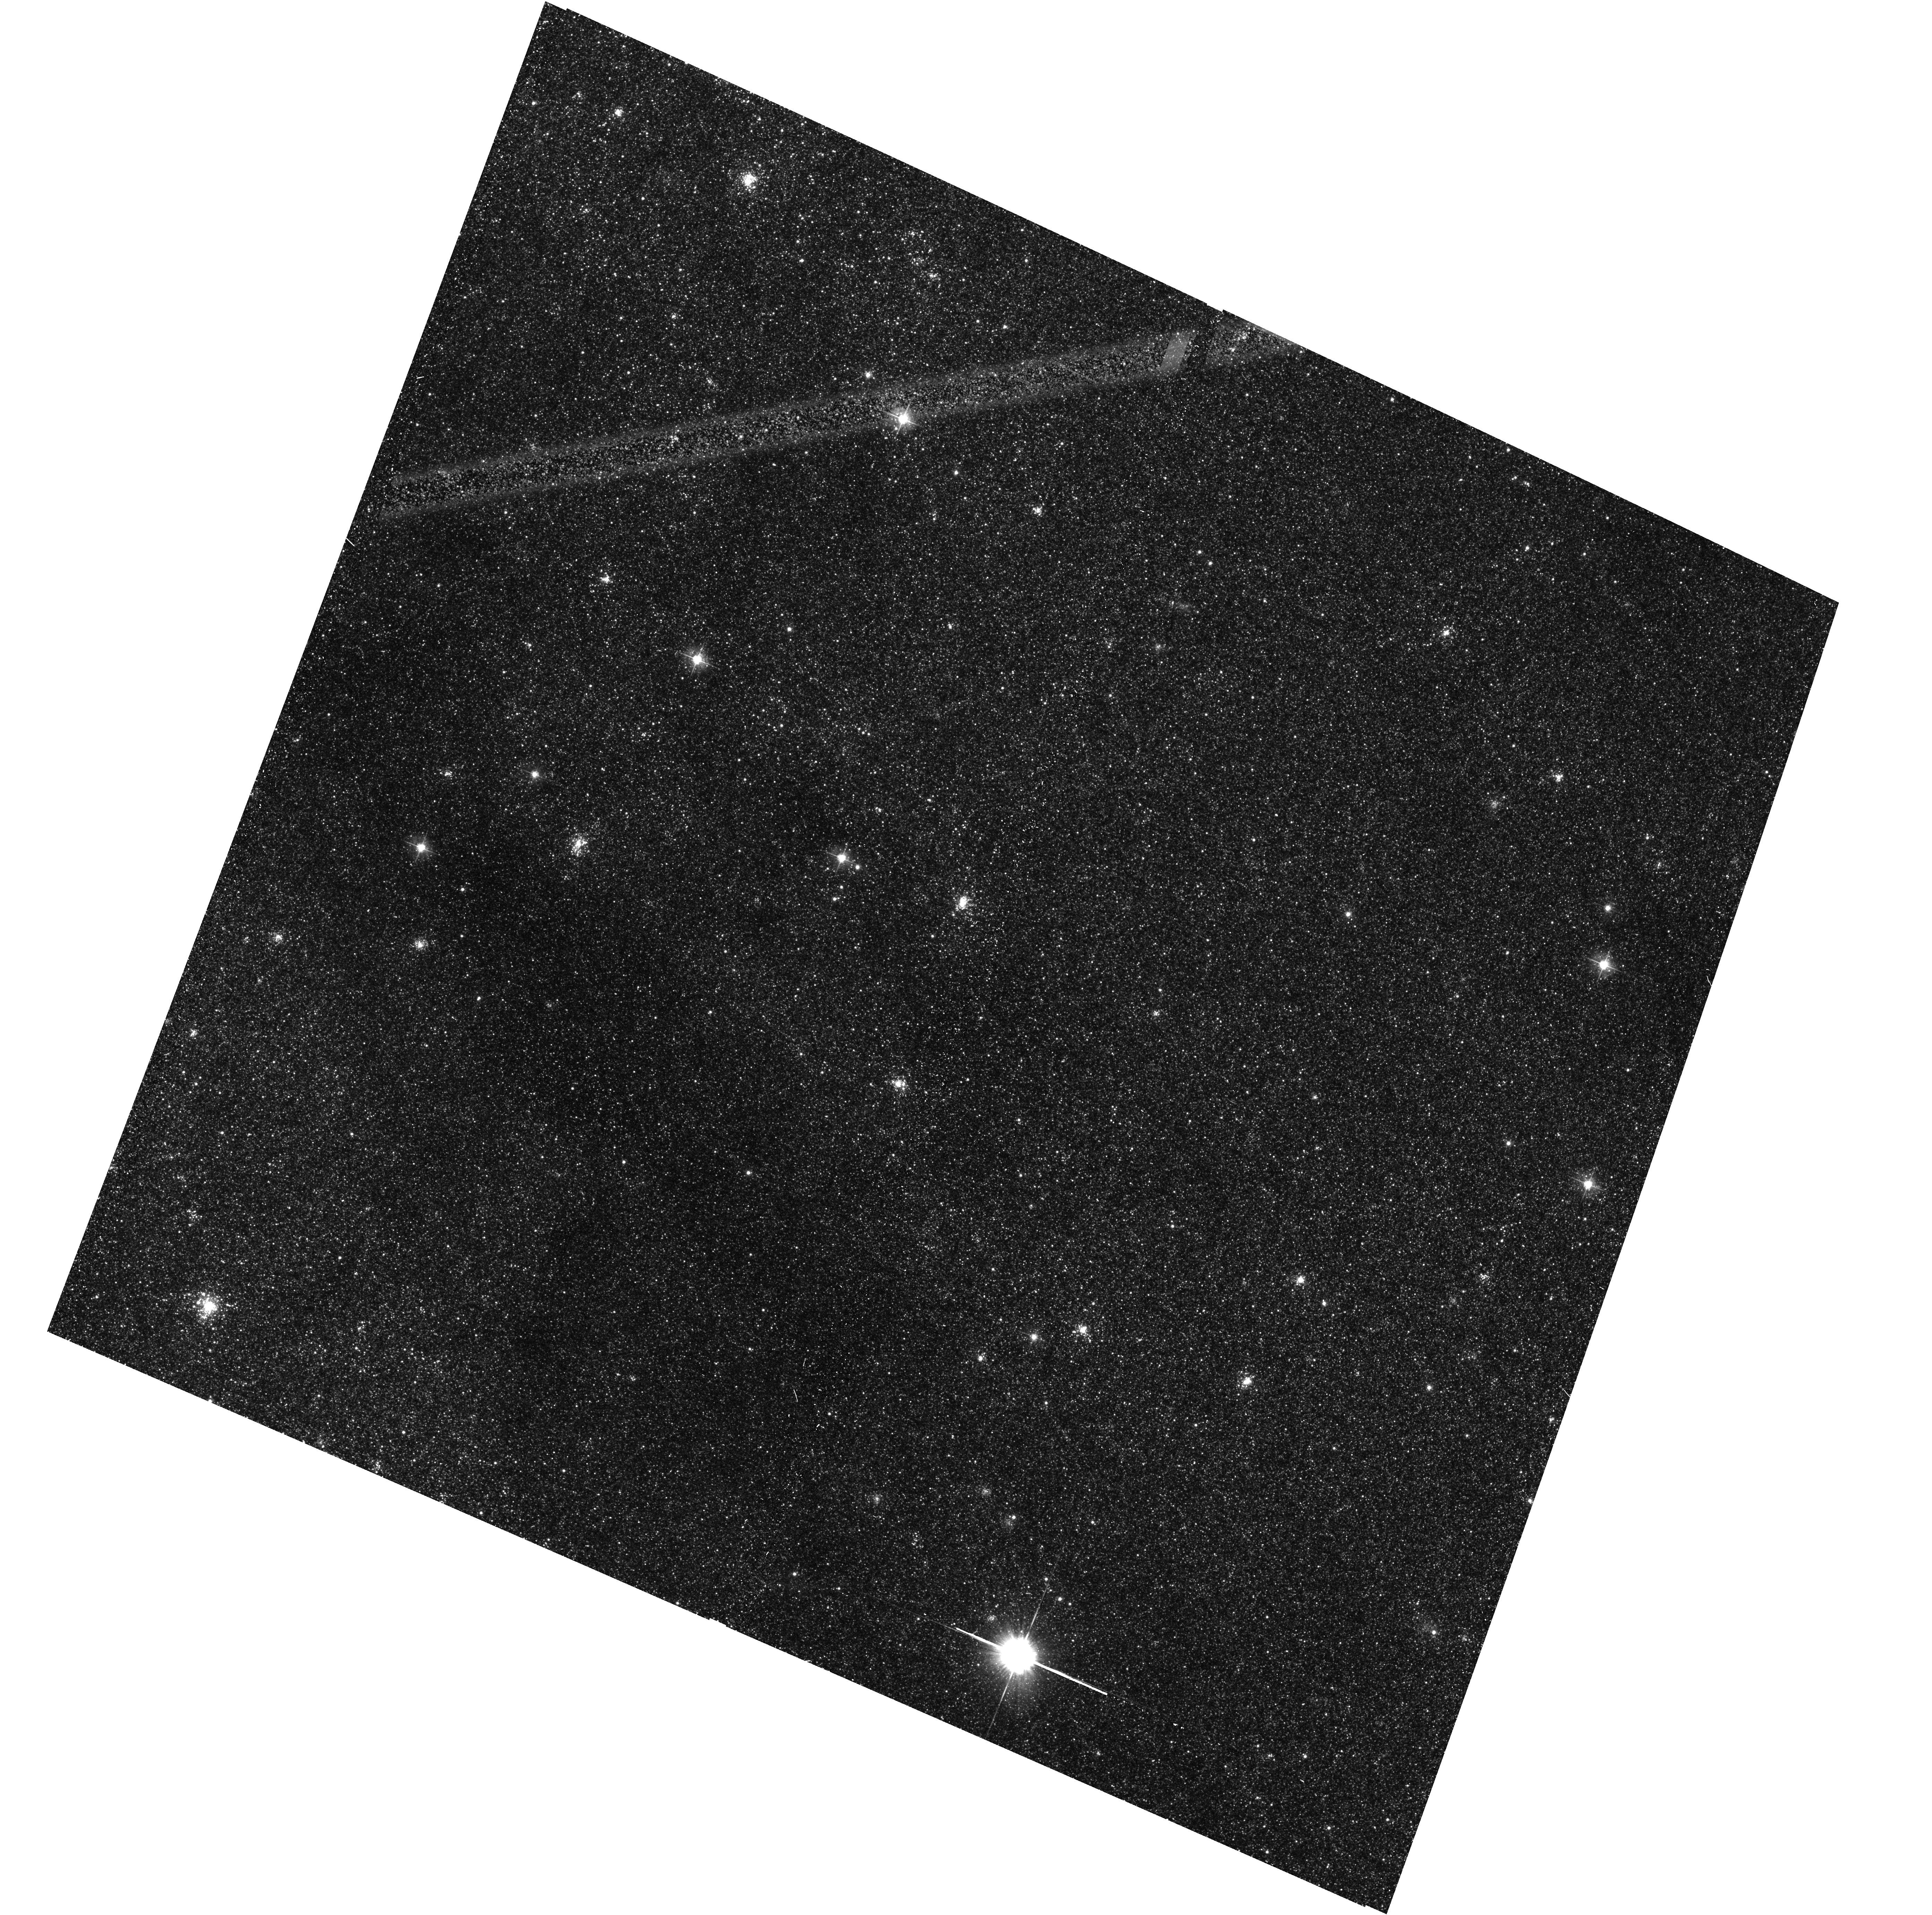
Target: M31-B35-F13-WFC
Instrument: ACS/WFC
Filter: F475W
Exposure: 15 min
Observation ID: hst_16800_30_acs_wfc_f475w_jepv30

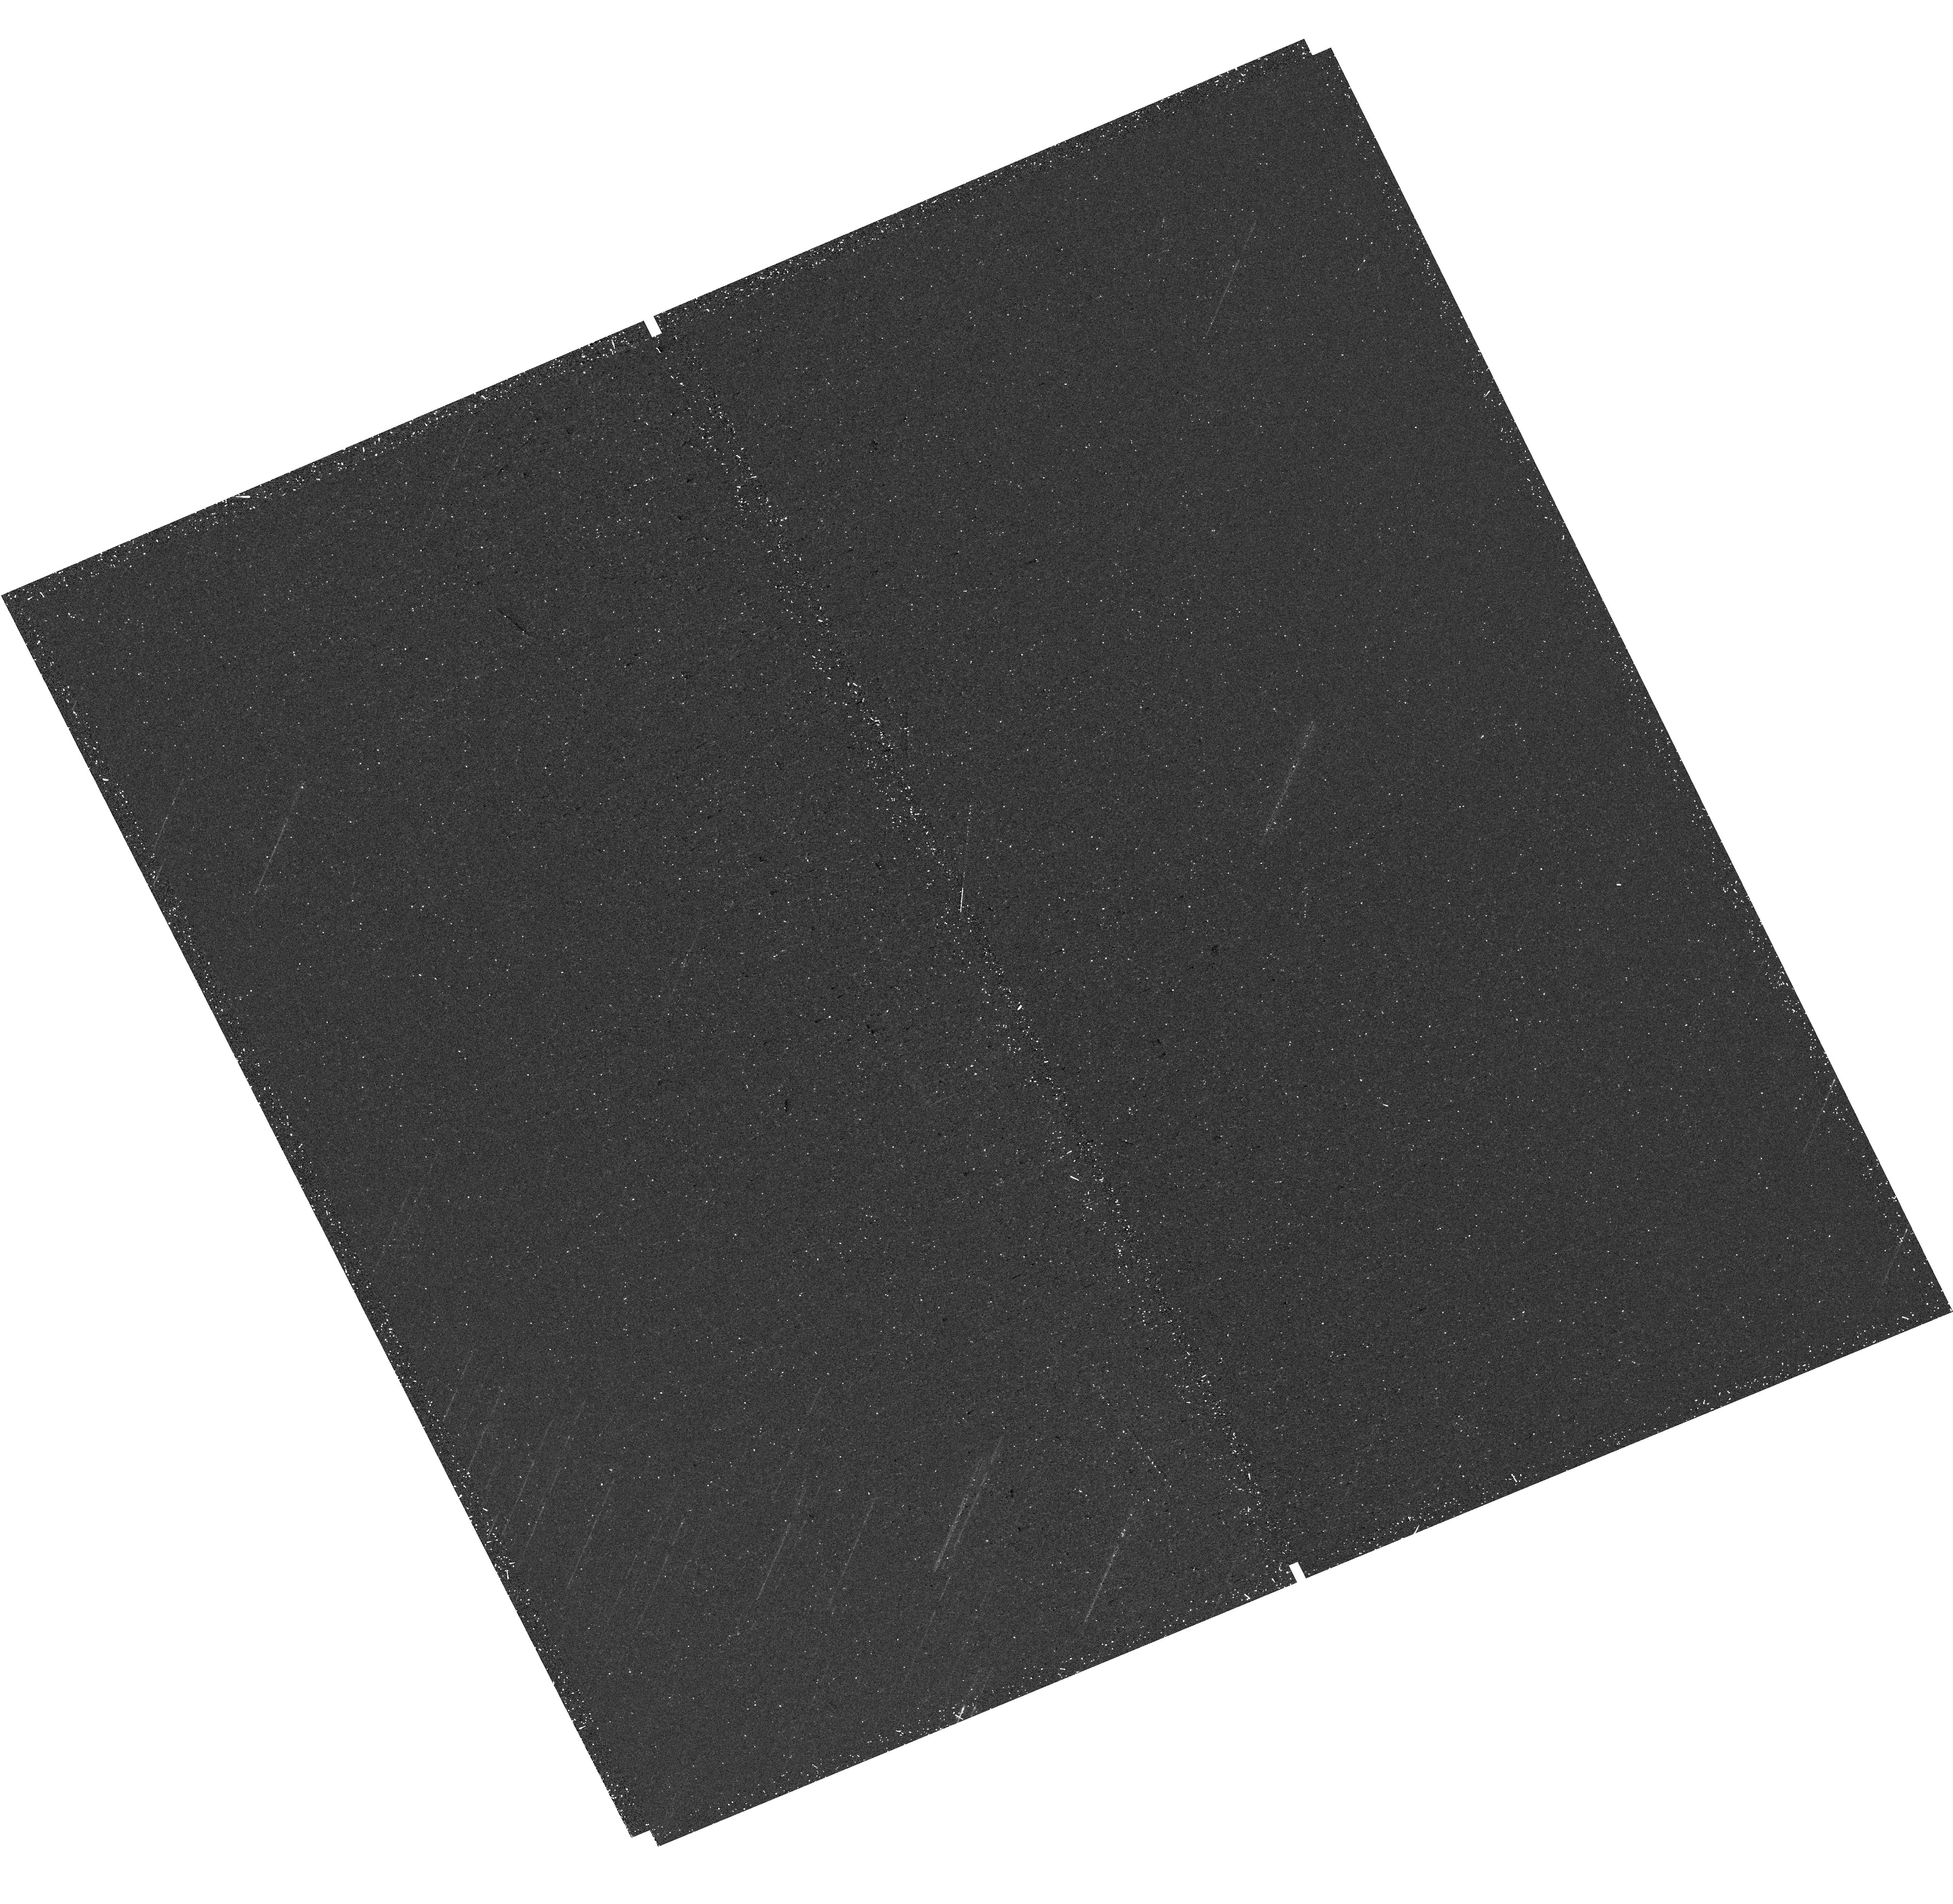
Target: M31-B34-F04-UVIS
Instrument: WFC3/UVIS
Filter: F275W
Exposure: 20 min
Observation ID: hst_16800_04_wfc3_uvis_f275w_iepv04

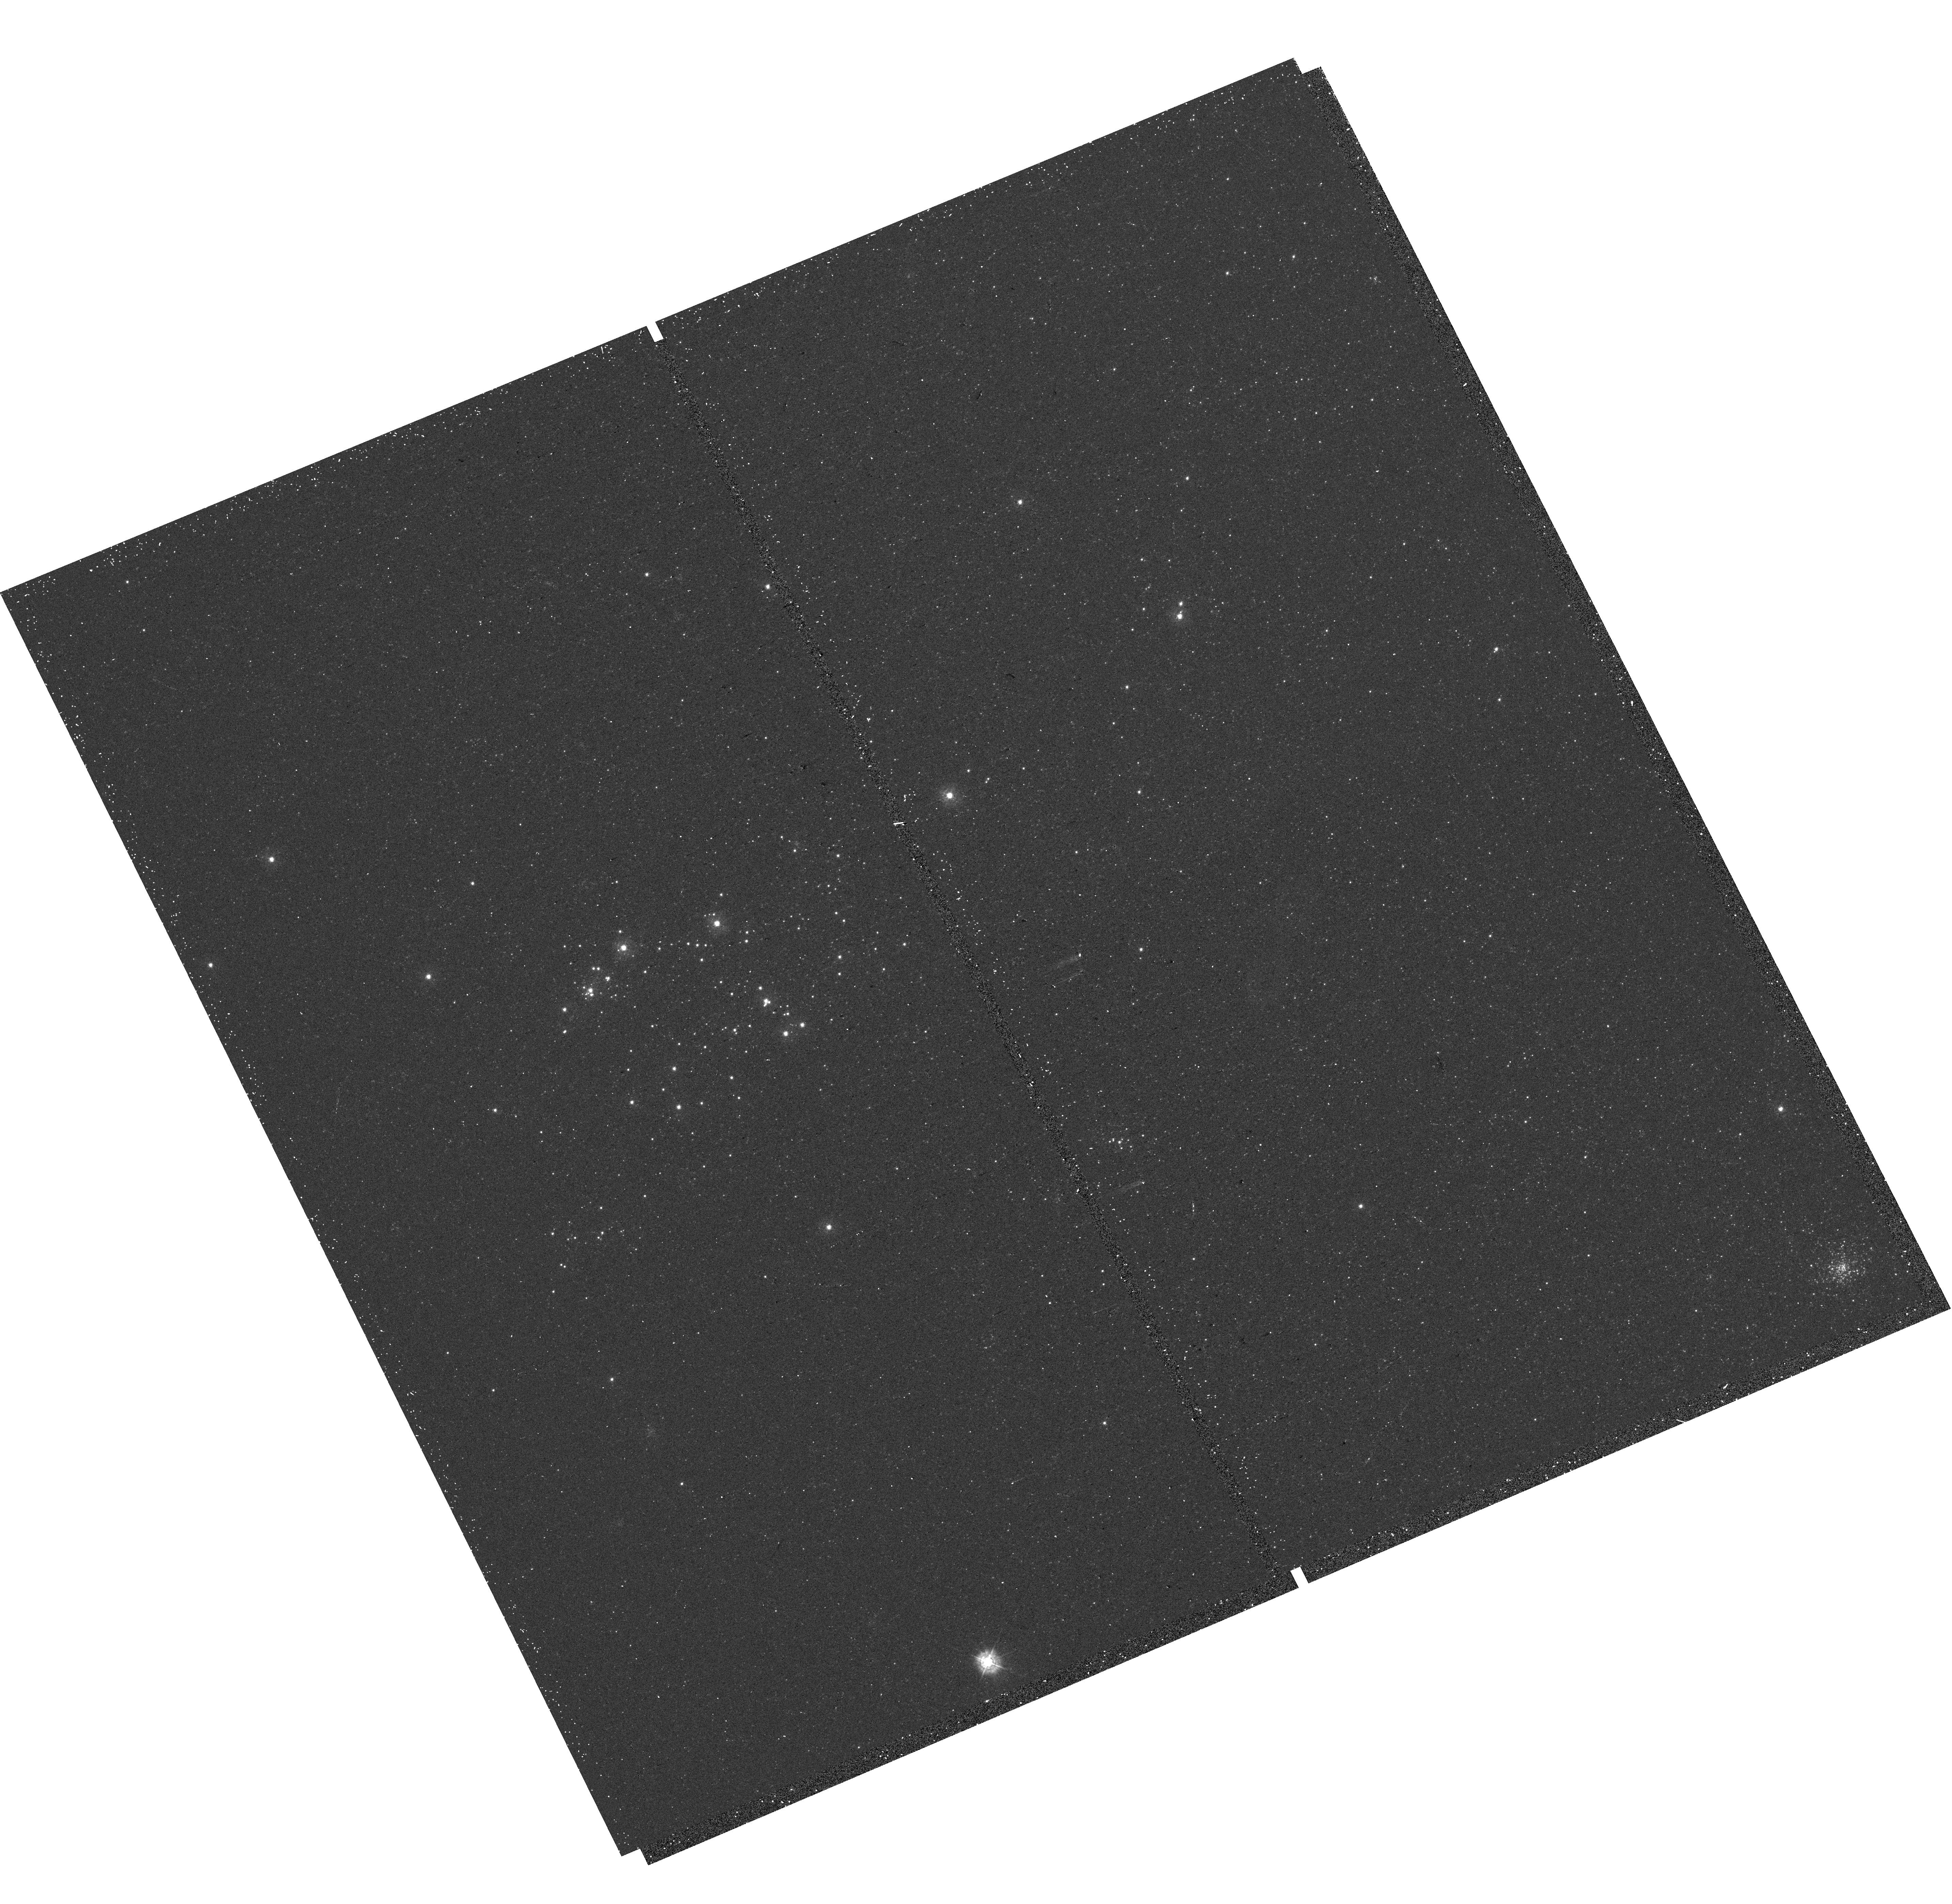
Target: M31-B34-F07-UVIS
Instrument: WFC3/UVIS
Filter: F336W
Exposure: 15 min
Observation ID: hst_16800_07_wfc3_uvis_f336w_iepv07

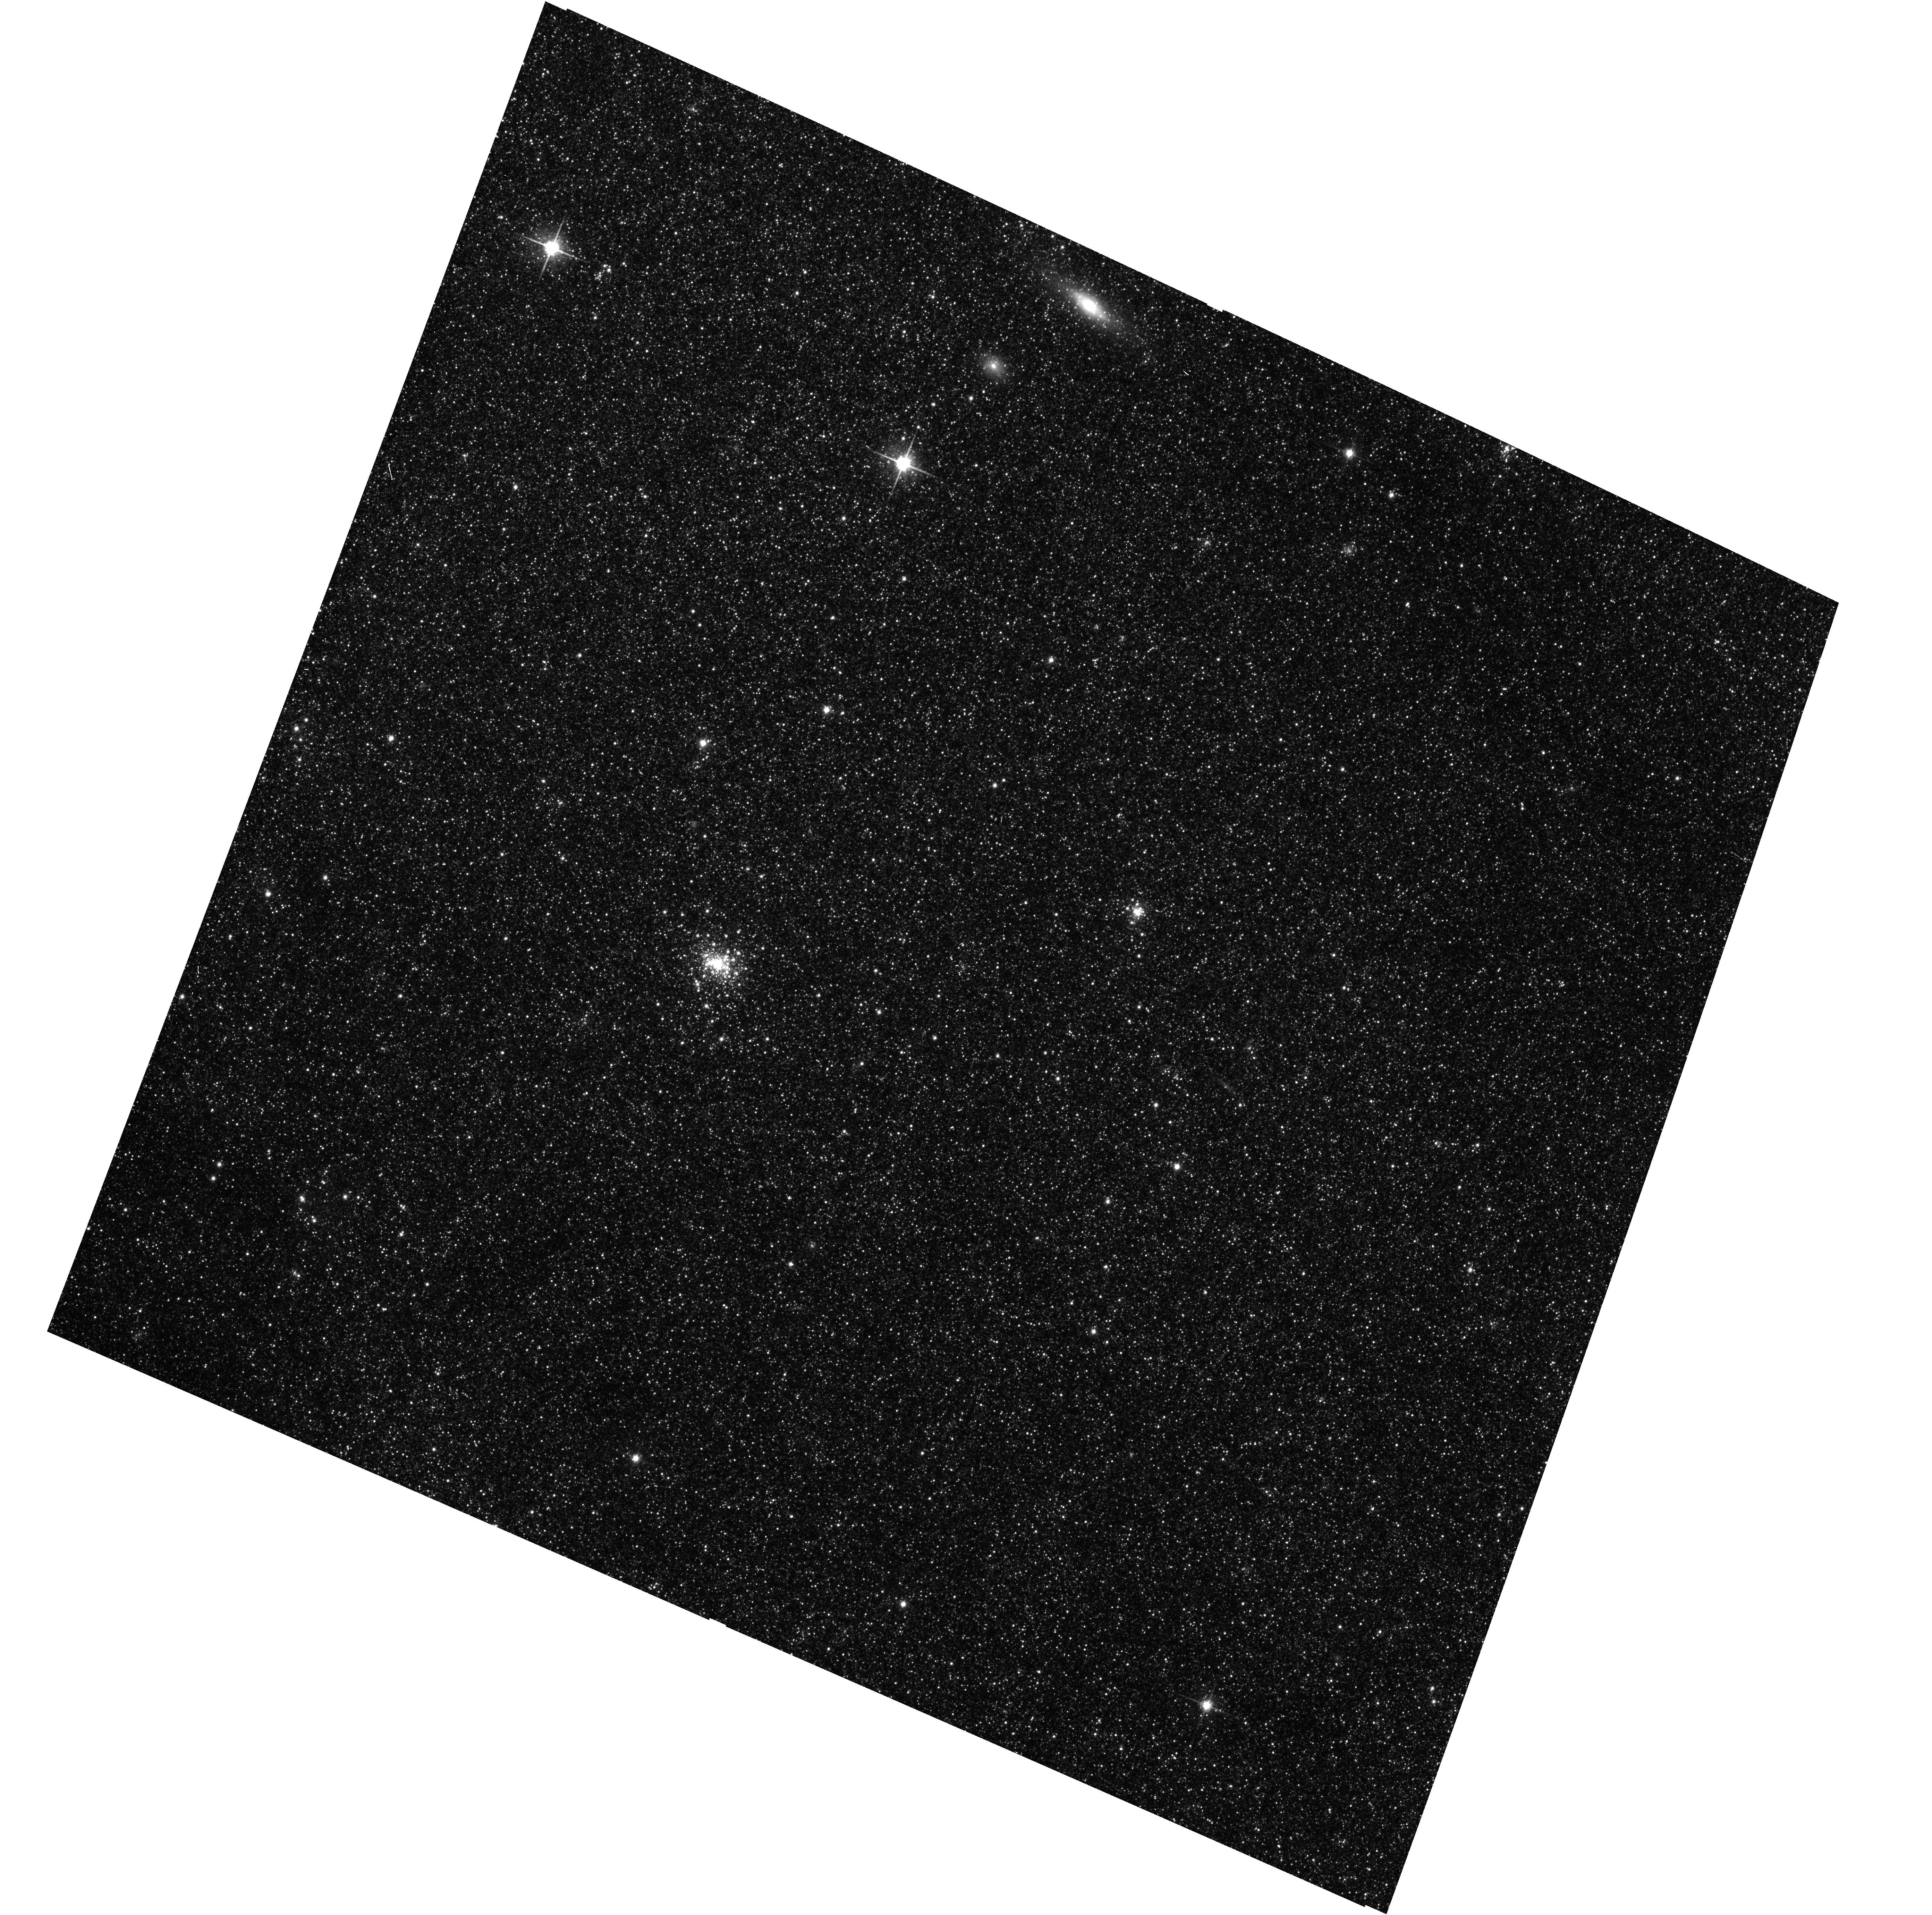
Target: M31-B35-F12-WFC
Instrument: ACS/WFC
Filter: F814W
Exposure: 13 min
Observation ID: hst_16800_29_acs_wfc_f814w_jepv29

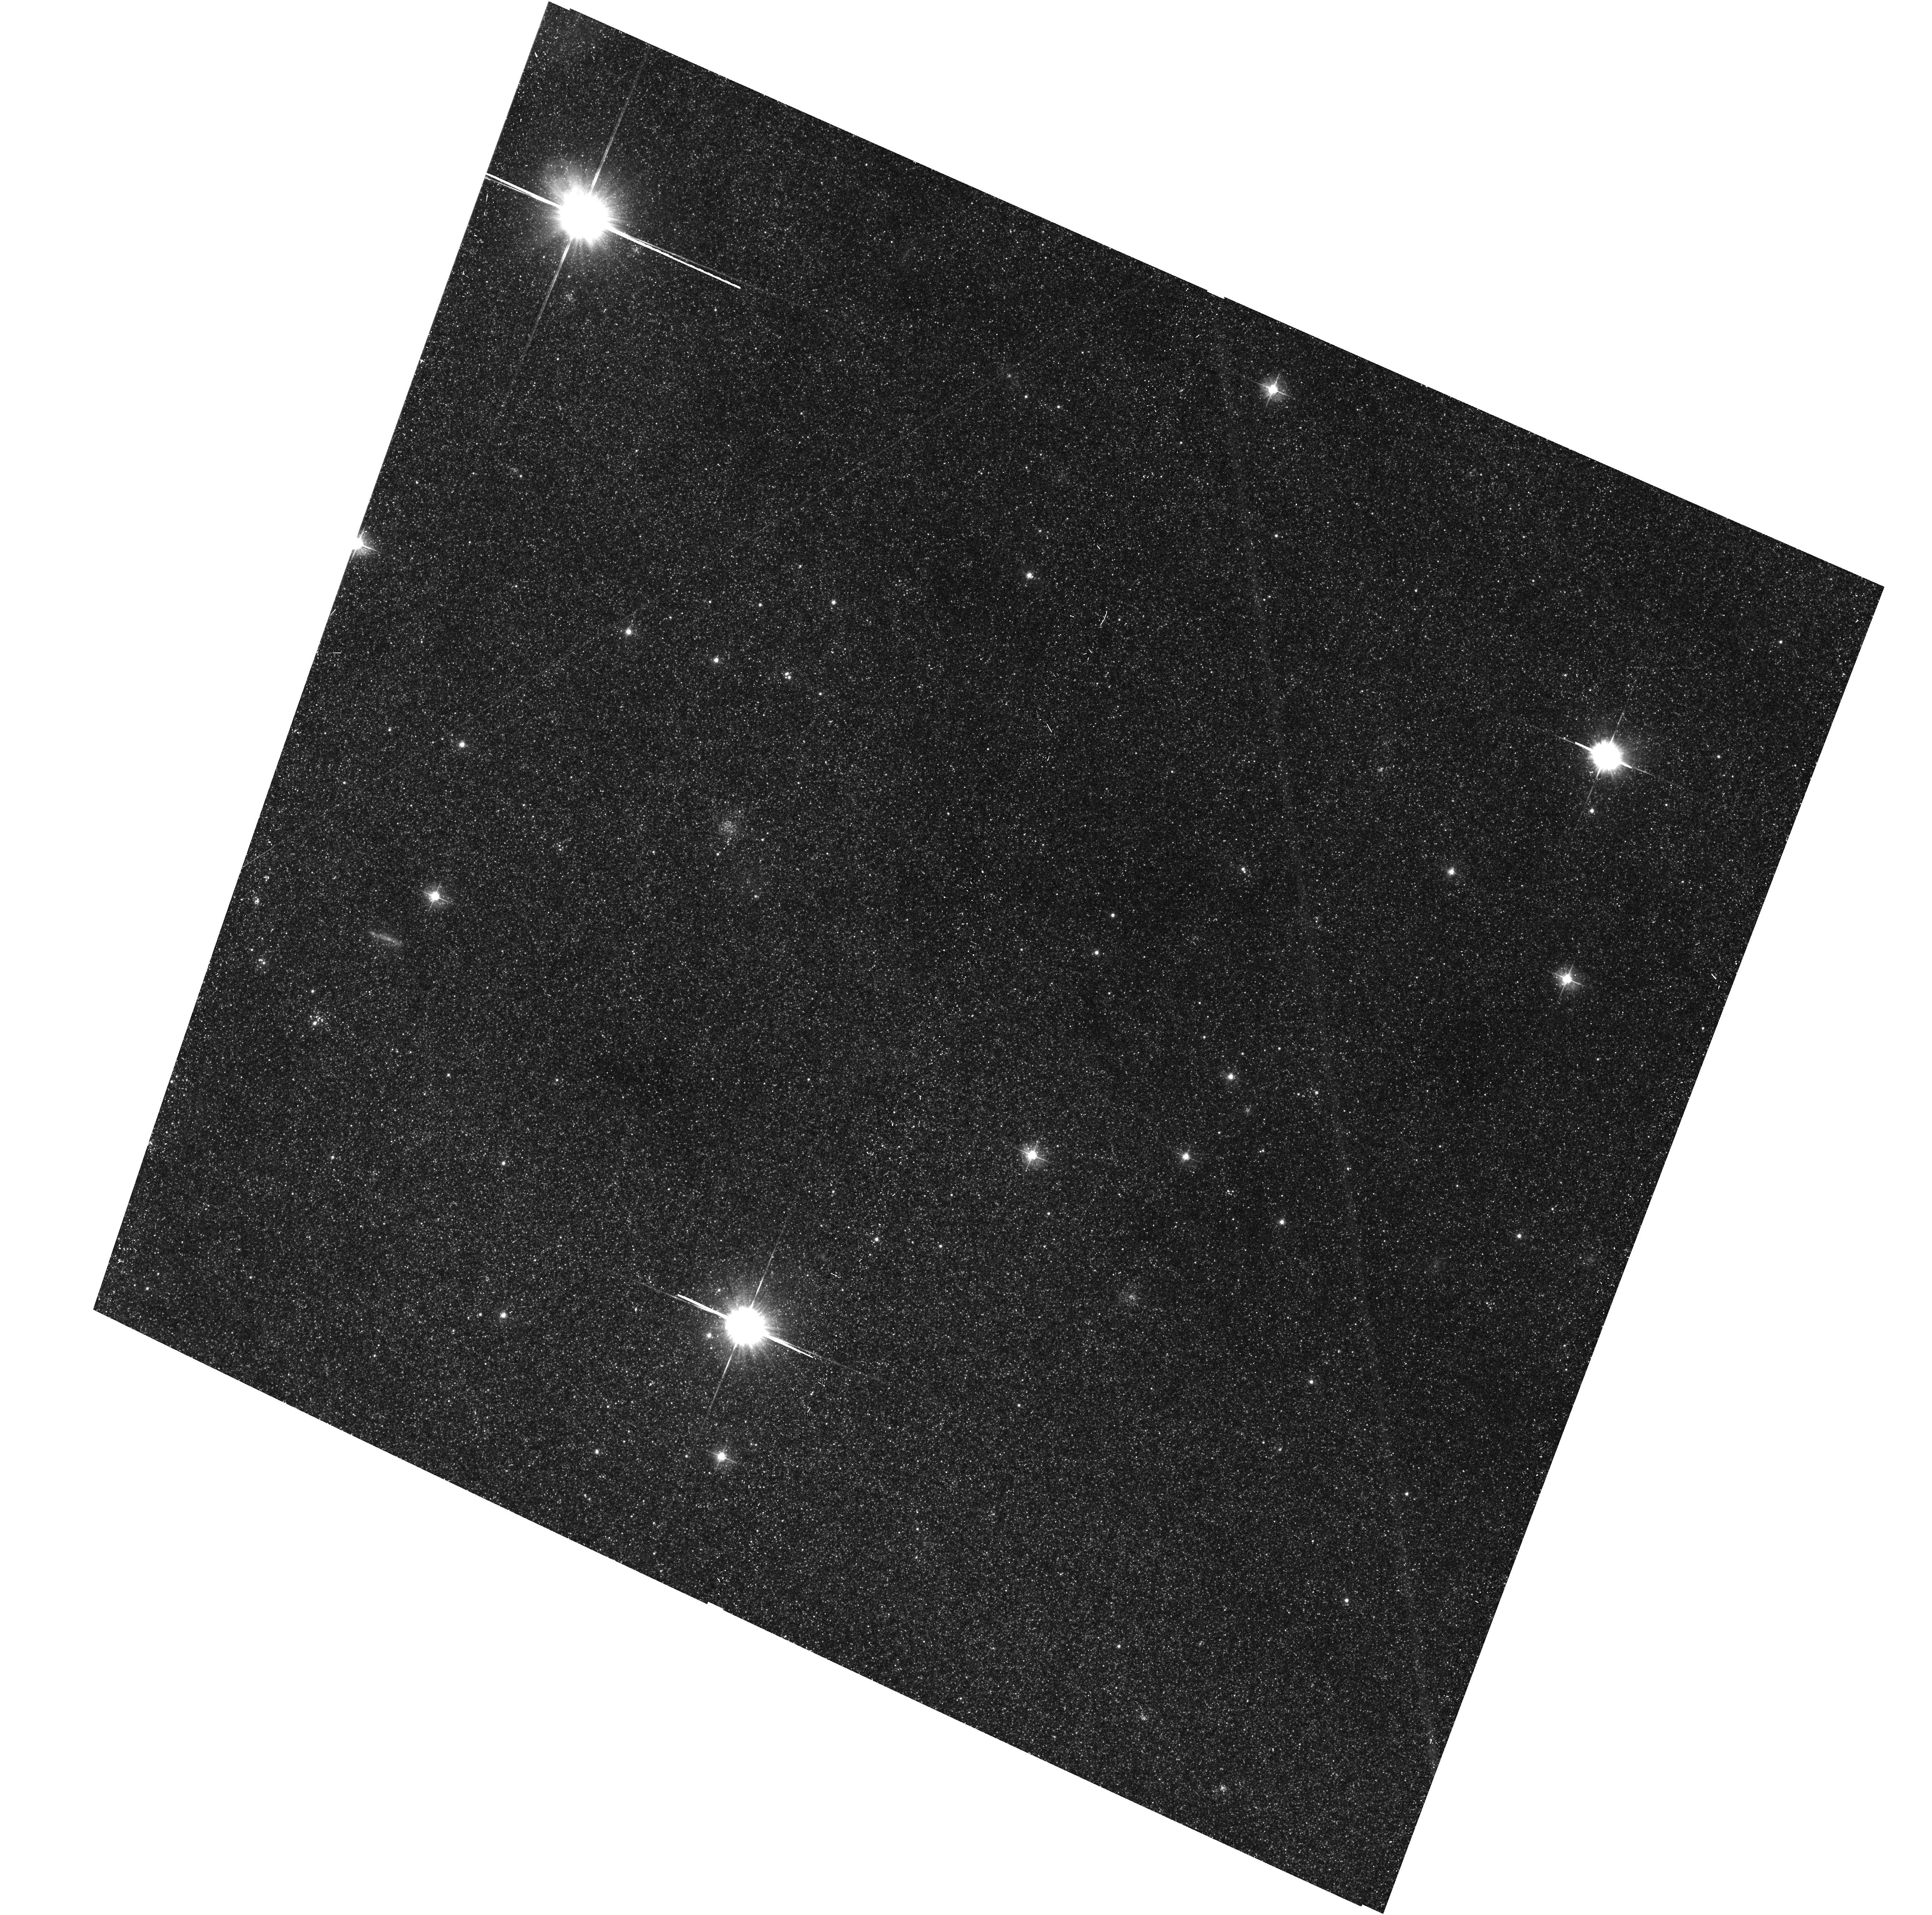
Target: M31-B35-F15-WFC
Instrument: ACS/WFC
Filter: F475W
Exposure: 17 min
Observation ID: hst_16800_27_acs_wfc_f475w_jepv27

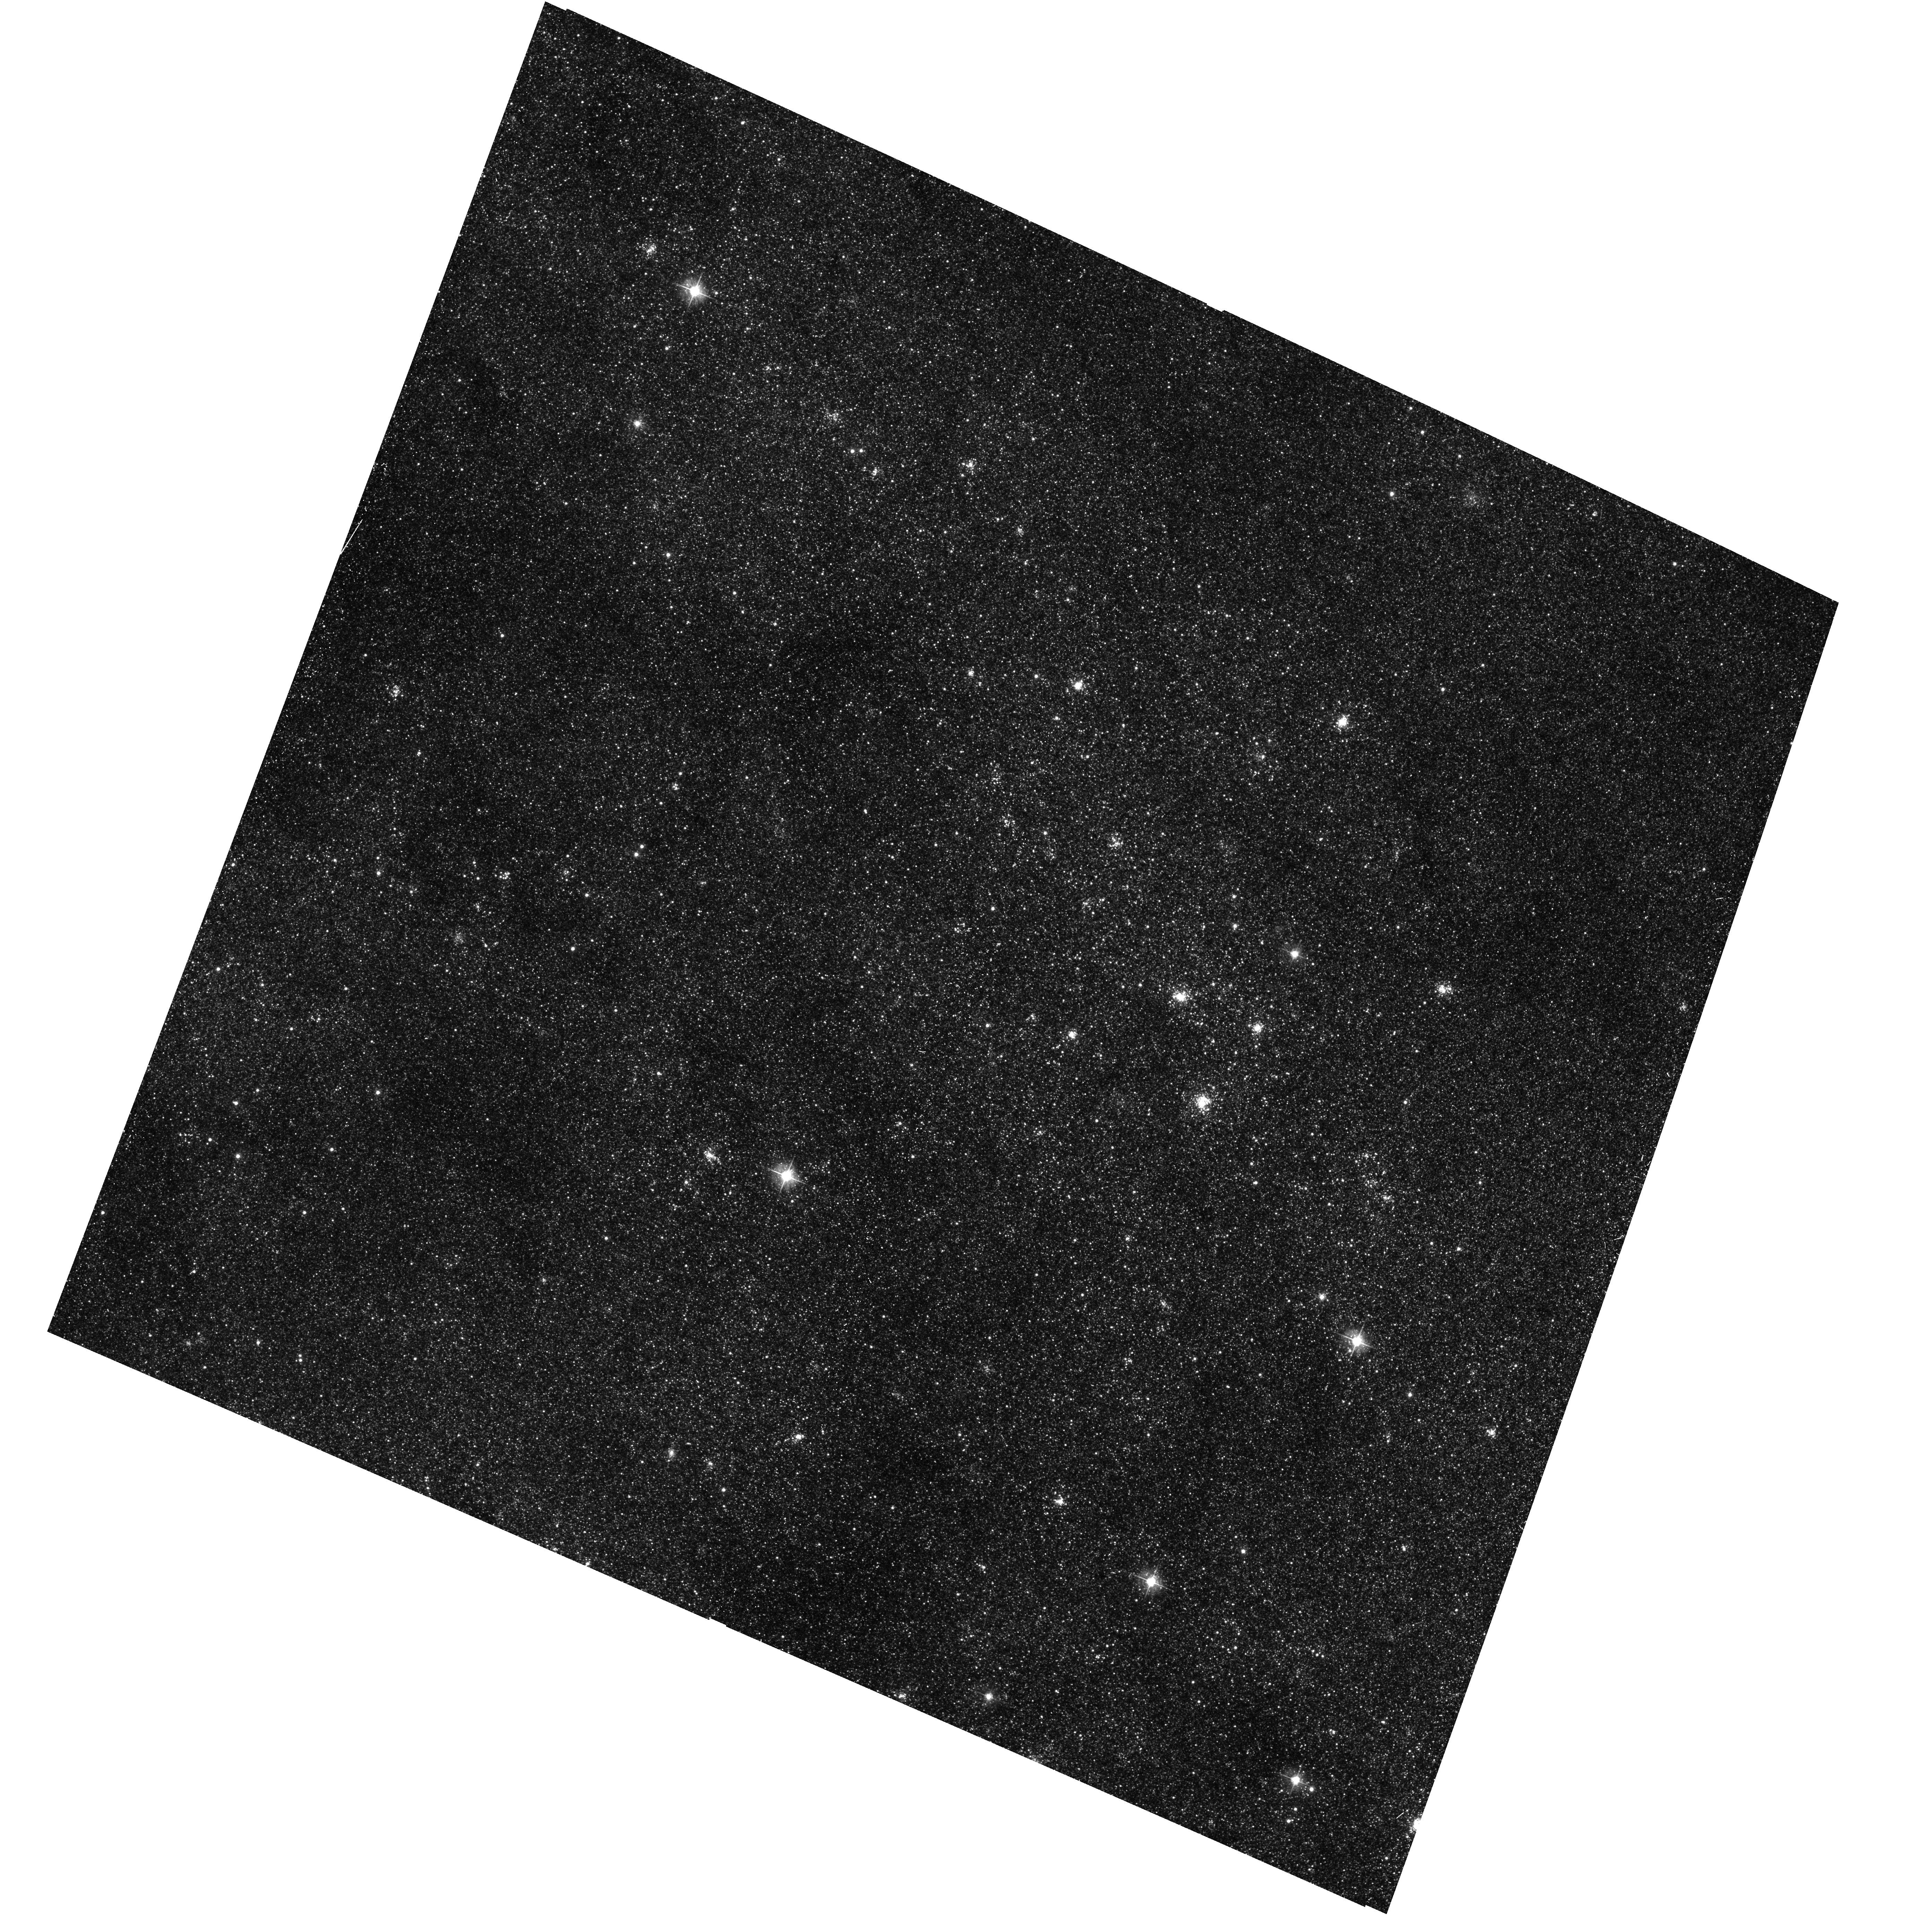
Target: M31-B35-F08-WFC
Instrument: ACS/WFC
Filter: F475W
Exposure: 17 min
Observation ID: hst_16800_34_acs_wfc_f475w_jepv34

The Panchromatic Hubble Andromeda Southern Treasury (PHAST) (PI: Williams, Benjamin F.)

We propose to create a legacy map of the southern half of M31 in the optical and near ultraviolet (NUV). The Panchromatic Hubble Andromeda Southern Treasury (PHAST) will add ~100 million stars to M31's stellar photometry archive and cover regions of M31 that are structurally unique and more sensitive to the merger history than the northern disk mapped in the Panchromatic Hubble Andromeda Treasury (PHAT). These newly mapped regions include the intersections with M32 and the giant southern stream, the split portion of the star forming ring, and the southern bar. By providing age, metallicity, stellar mass, and follow-up kinematics, the resolved stellar photometry of these regions will be used for detailed comparisons to simulations, including star formation history and population asymmetries as well as the orbits of M32 and the giant southern stream, allowing us to distinguish between competing merger scenarios. Thus, these measurements tightly constrain models of M31's merger history and disk evolution. Furthermore, the legacy value for such observations is undeniable; M31 has been and will continue to be a centerpiece target for many NASA and ESA missions, as well as for ground-based time-domain observations that could find extremely valuable events that require HST resolution for identifying precursors. These current and future data sets cover the entire galaxy, and thus, our coverage will increase the value of all past and future M31 observations. PHAST will complete a lasting baseline data set for this high-demand target that no other current or planned facility will be able to produce.